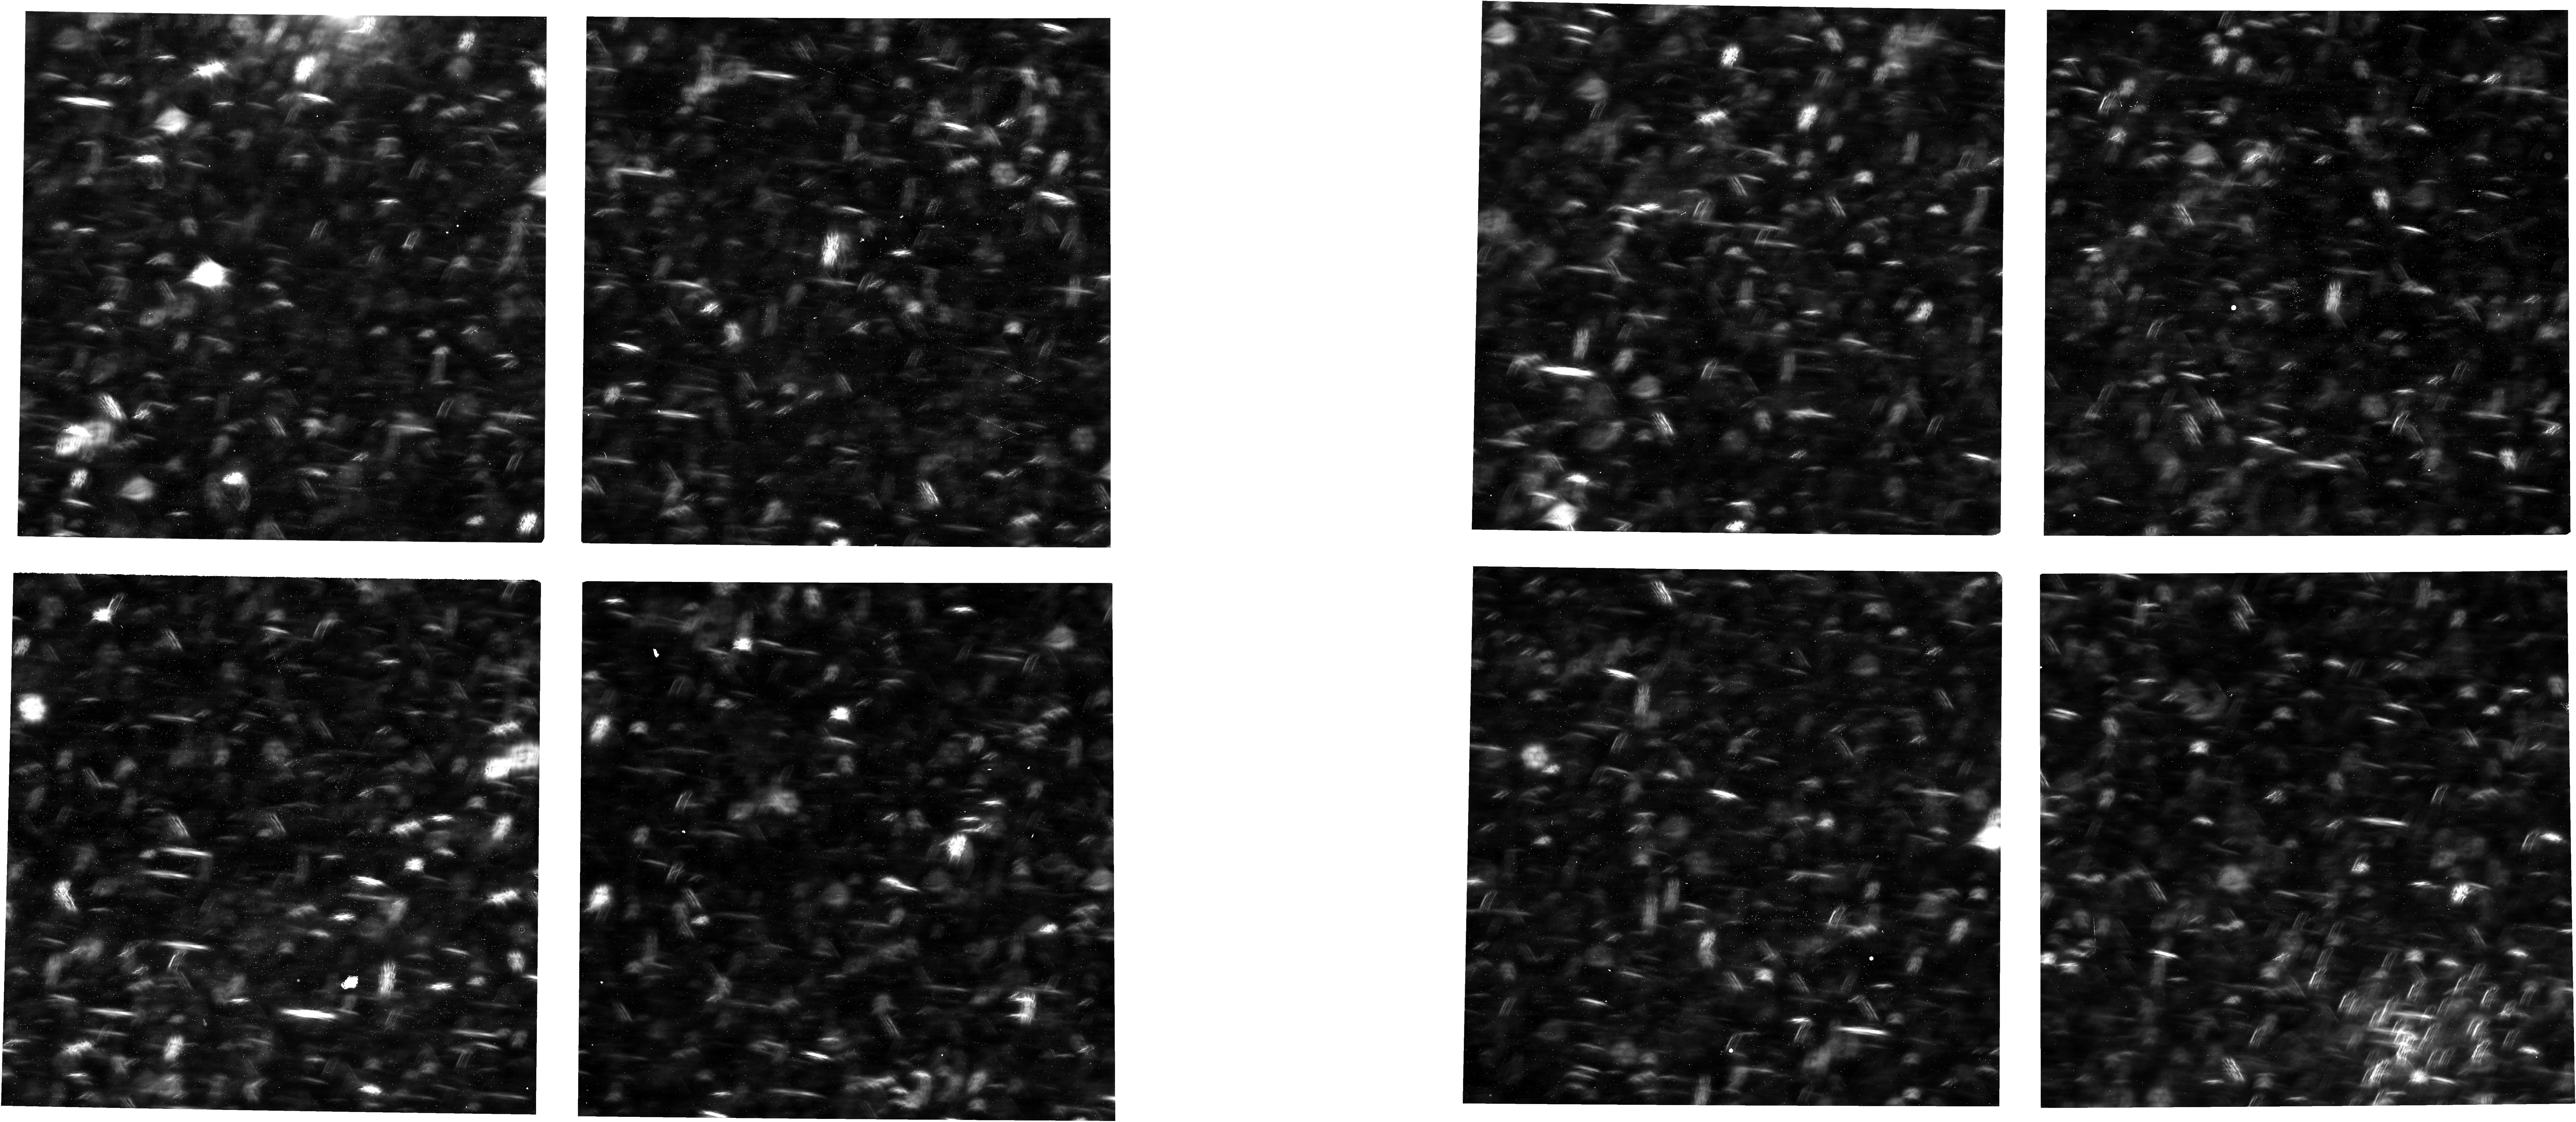
Target: LMC+ASTROMETRIC+FIELD+CLUSTER
Instrument: NIRCAM
Filter: F150W
Exposure: 6 min
Observation ID: jw01057-o004_t001_nircam_clear-f150w

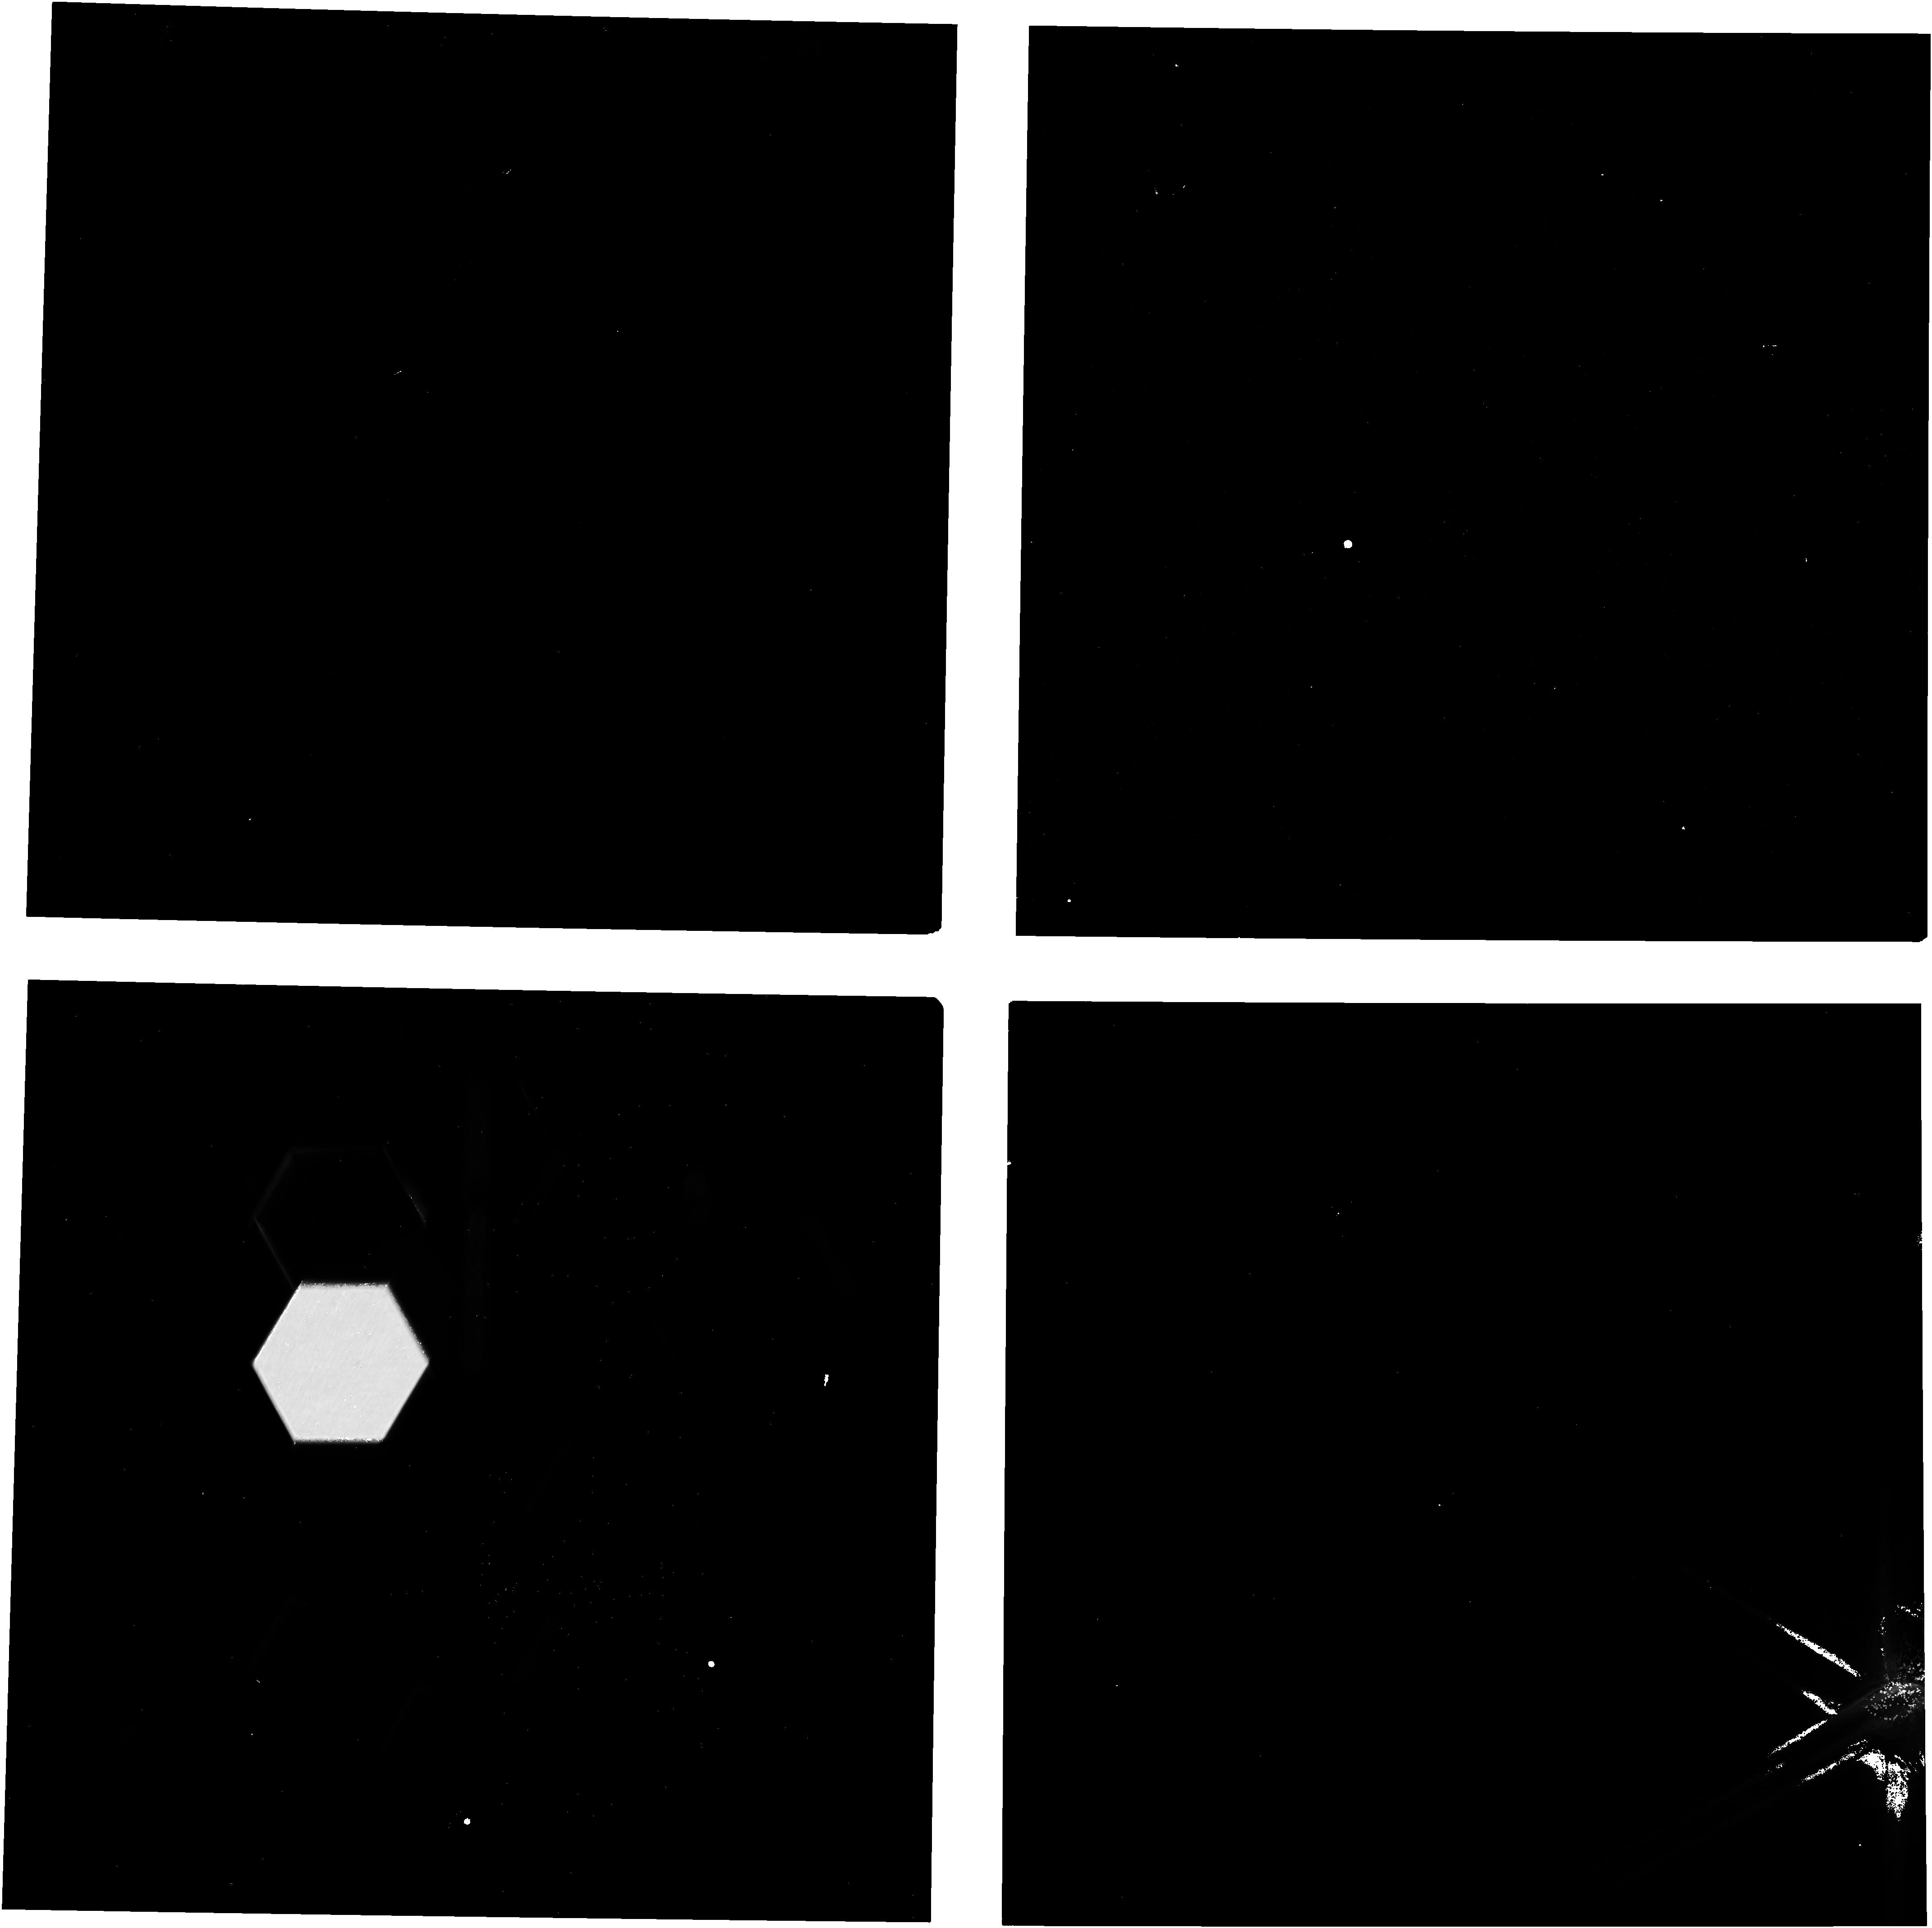
Target: HD-84406-OTE-01
Instrument: NIRCAM
Filter: F200W
Exposure: 19 min
Observation ID: jw01057-o010_t018_nircam_clear-f200w

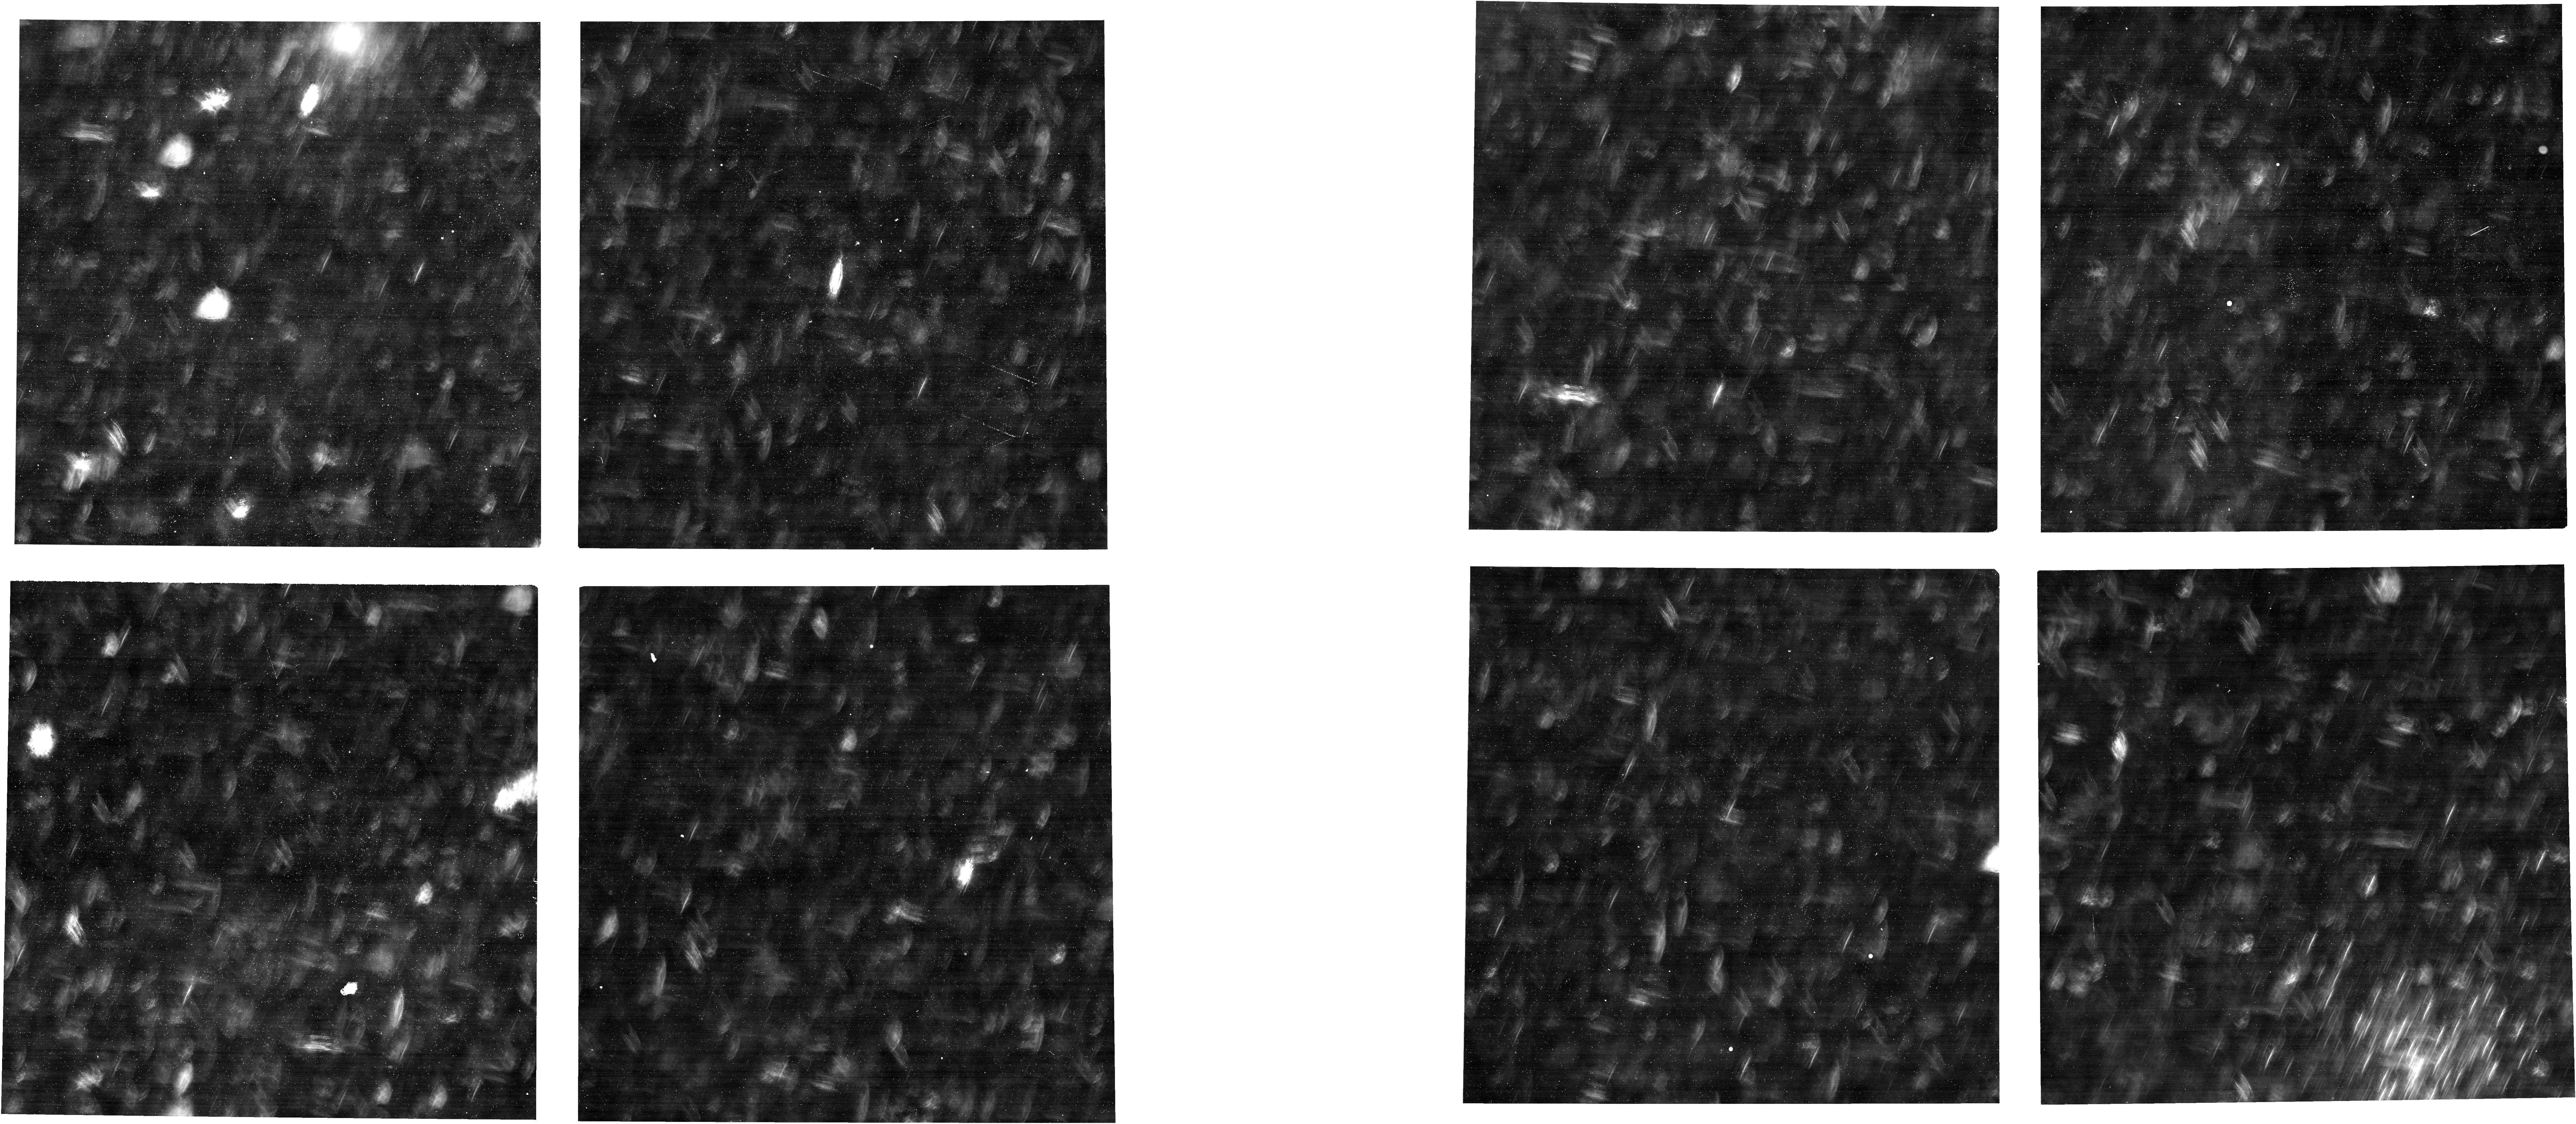
Target: LMC+ASTROMETRIC+FIELD+CLUSTER
Instrument: NIRCAM
Filter: F070W
Exposure: 6 min
Observation ID: jw01057-o004_t001_nircam_clear-f070w

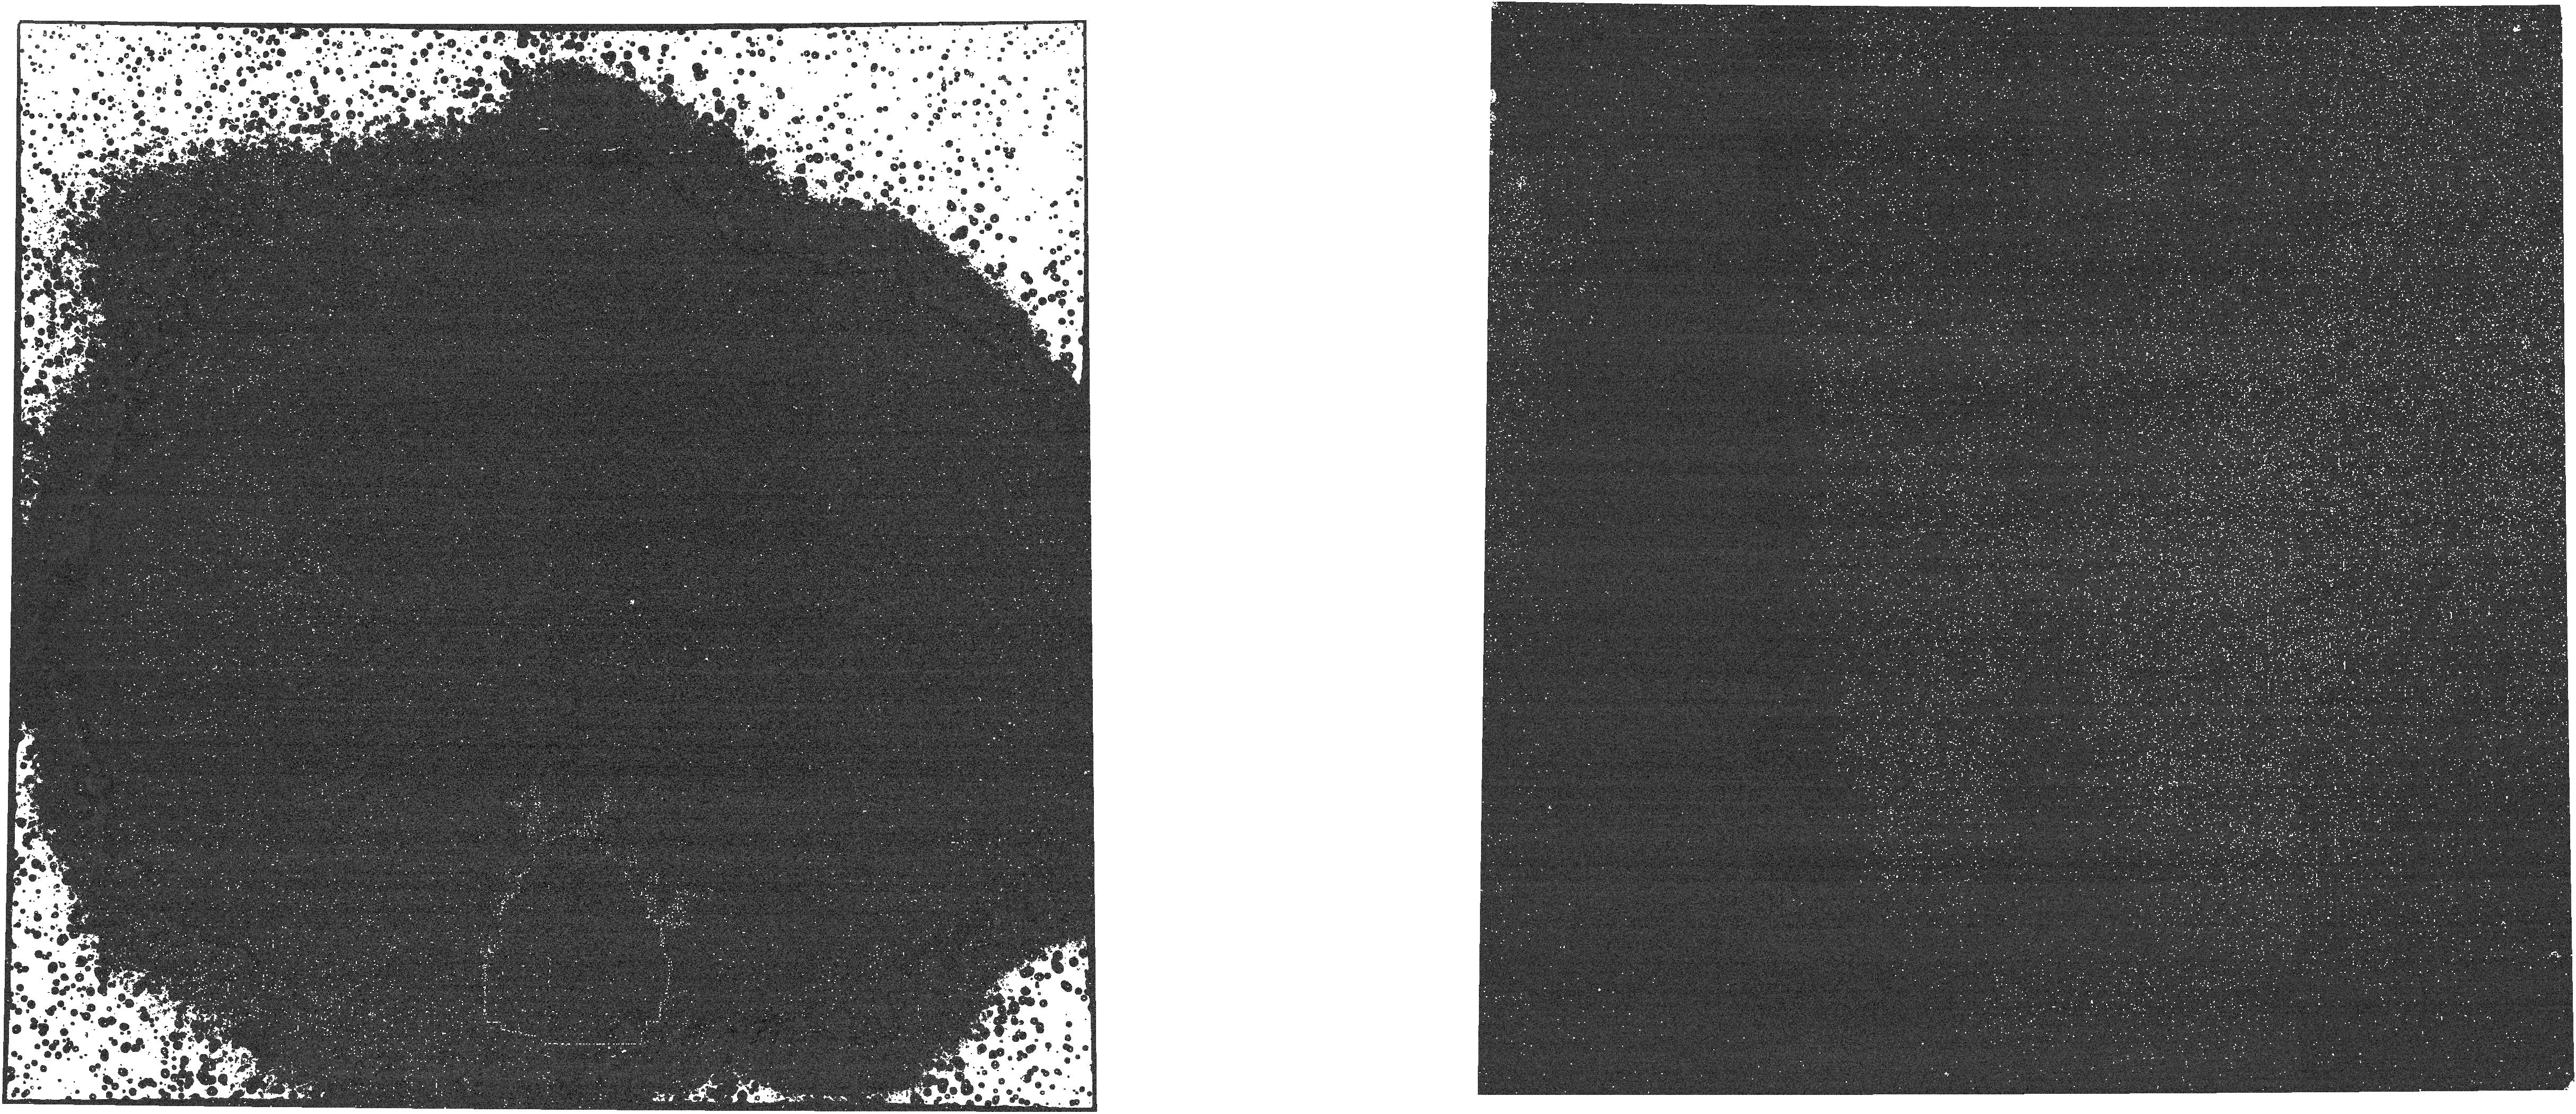
Target: LMC+ASTROMETRIC+FIELD+CLUSTER
Instrument: NIRCAM
Filter: F356W
Exposure: 6 min
Observation ID: jw01057-o004_t001_nircam_clear-f356w

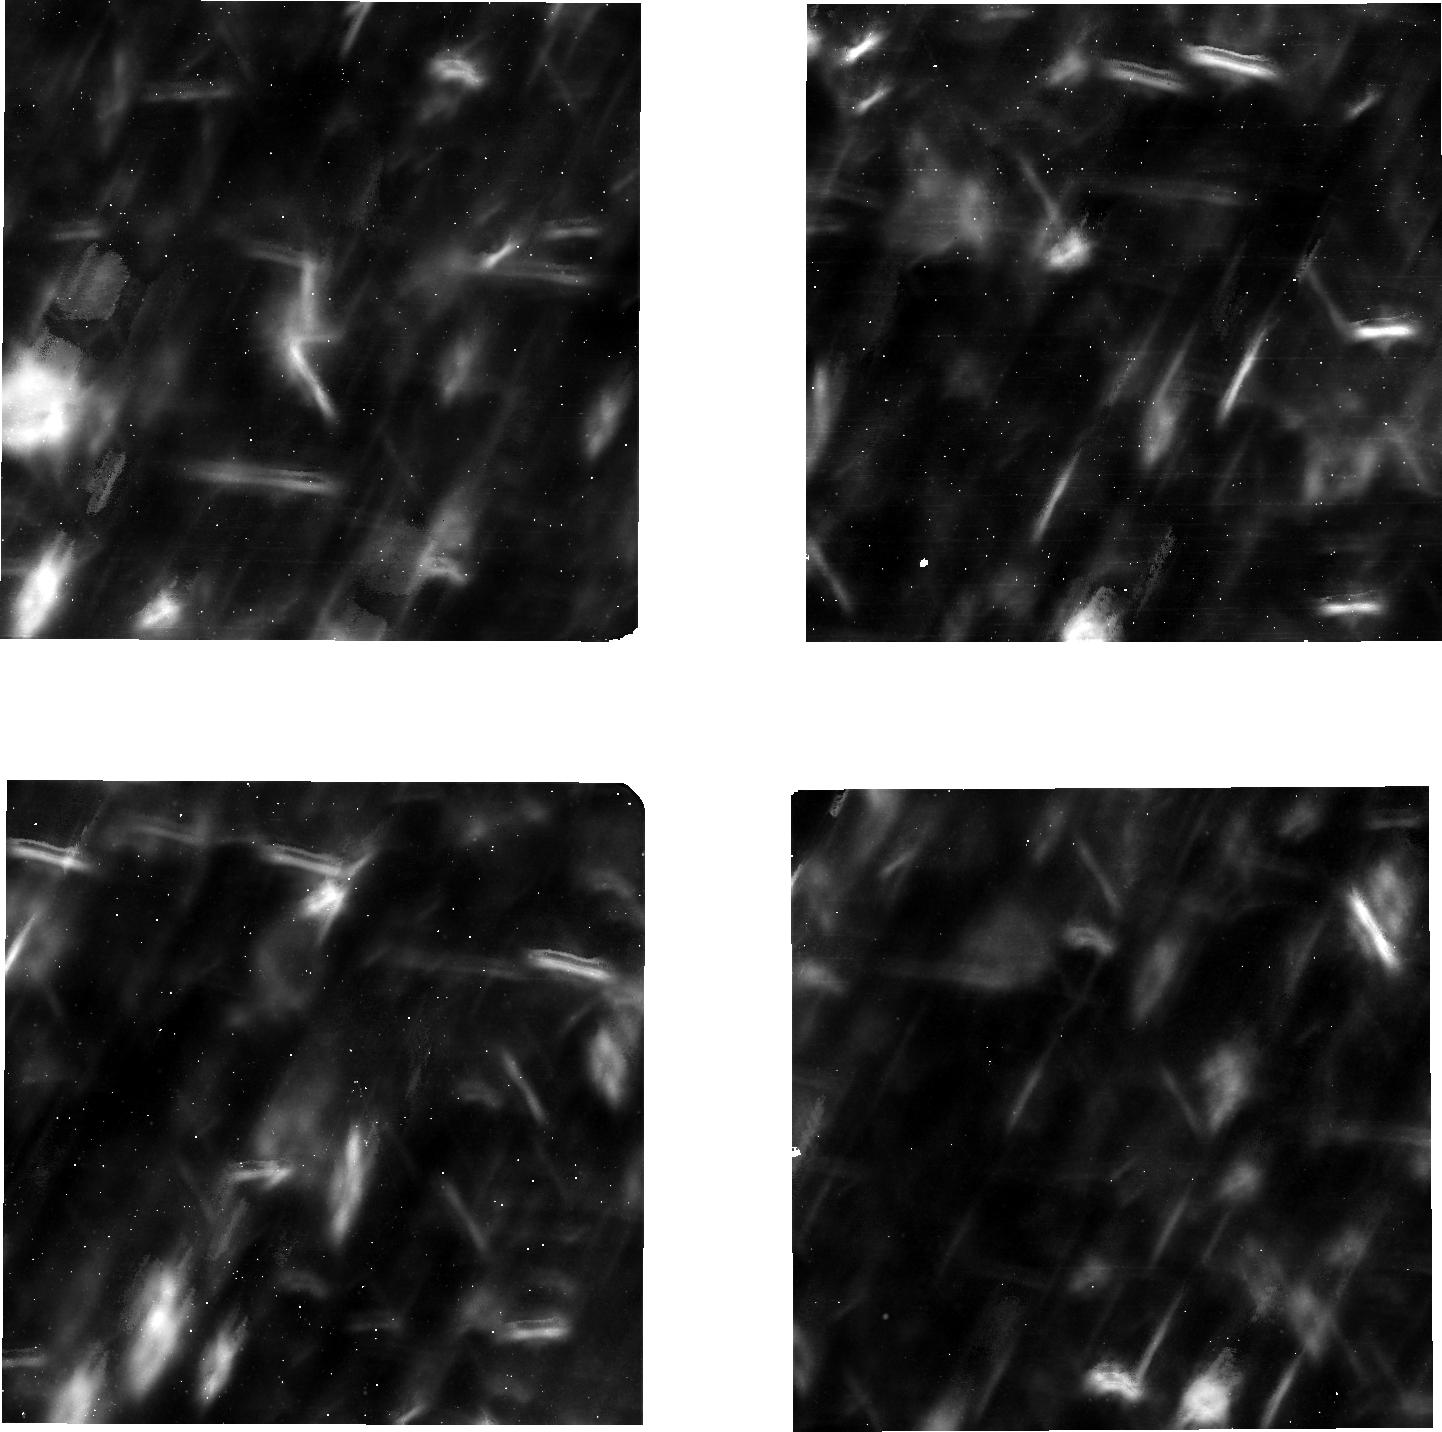
Target: LMC+ASTROMETRIC+FIELD+CLUSTER
Instrument: NIRCAM
Filter: F150W2
Exposure: 7 min
Observation ID: jw01057-o006_t001_nircam_clear-f150w2-sub640

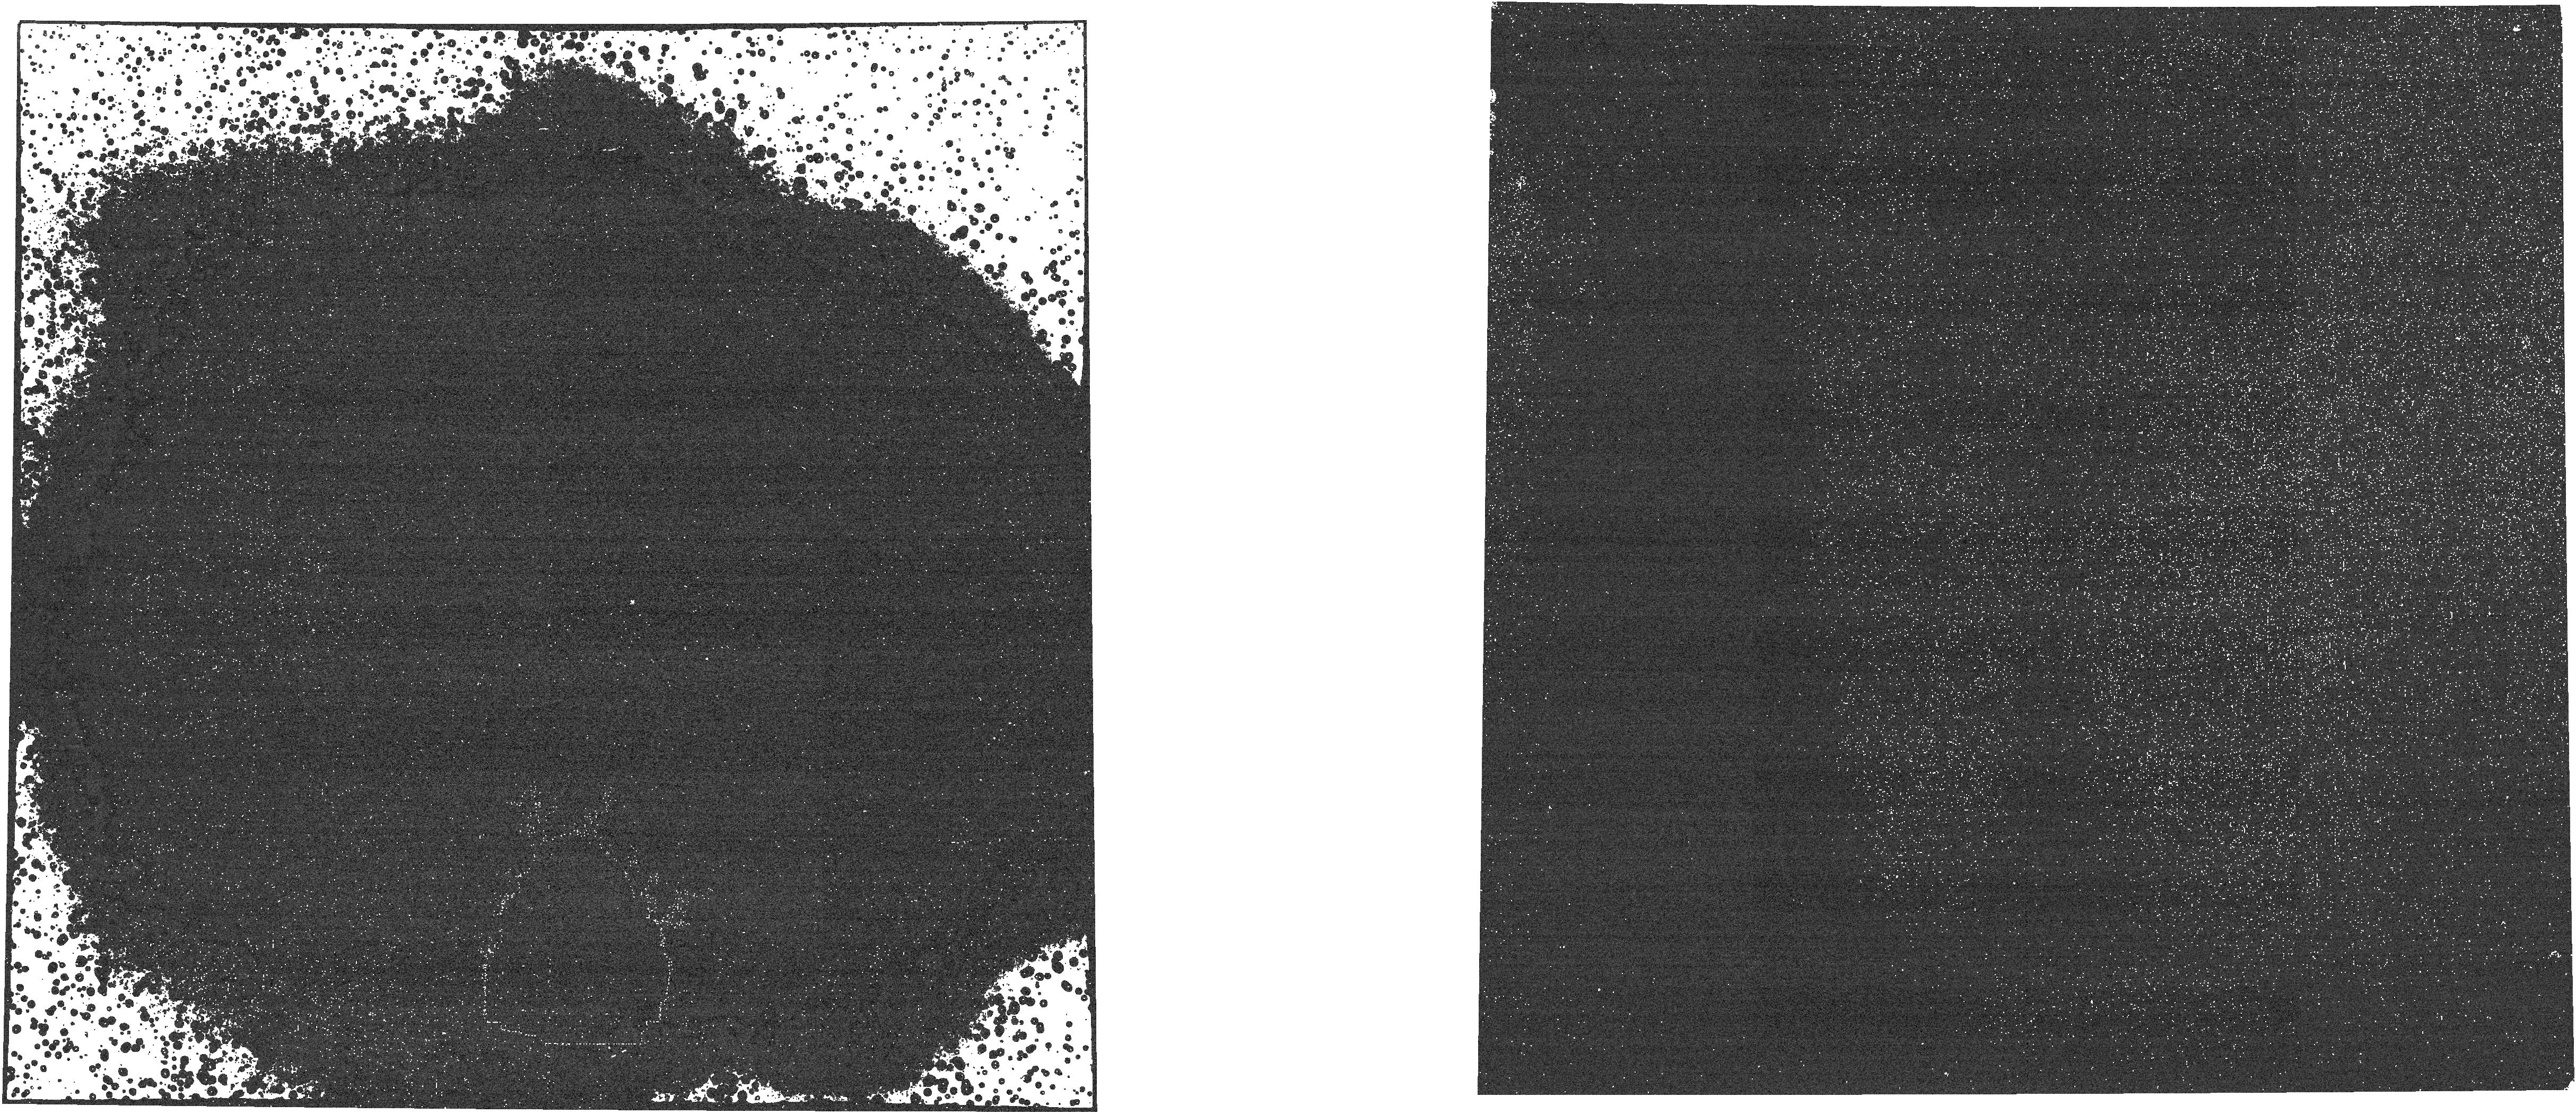
Target: LMC+ASTROMETRIC+FIELD+CLUSTER
Instrument: NIRCAM
Filter: F444W
Exposure: 6 min
Observation ID: jw01057-o004_t001_nircam_clear-f444w

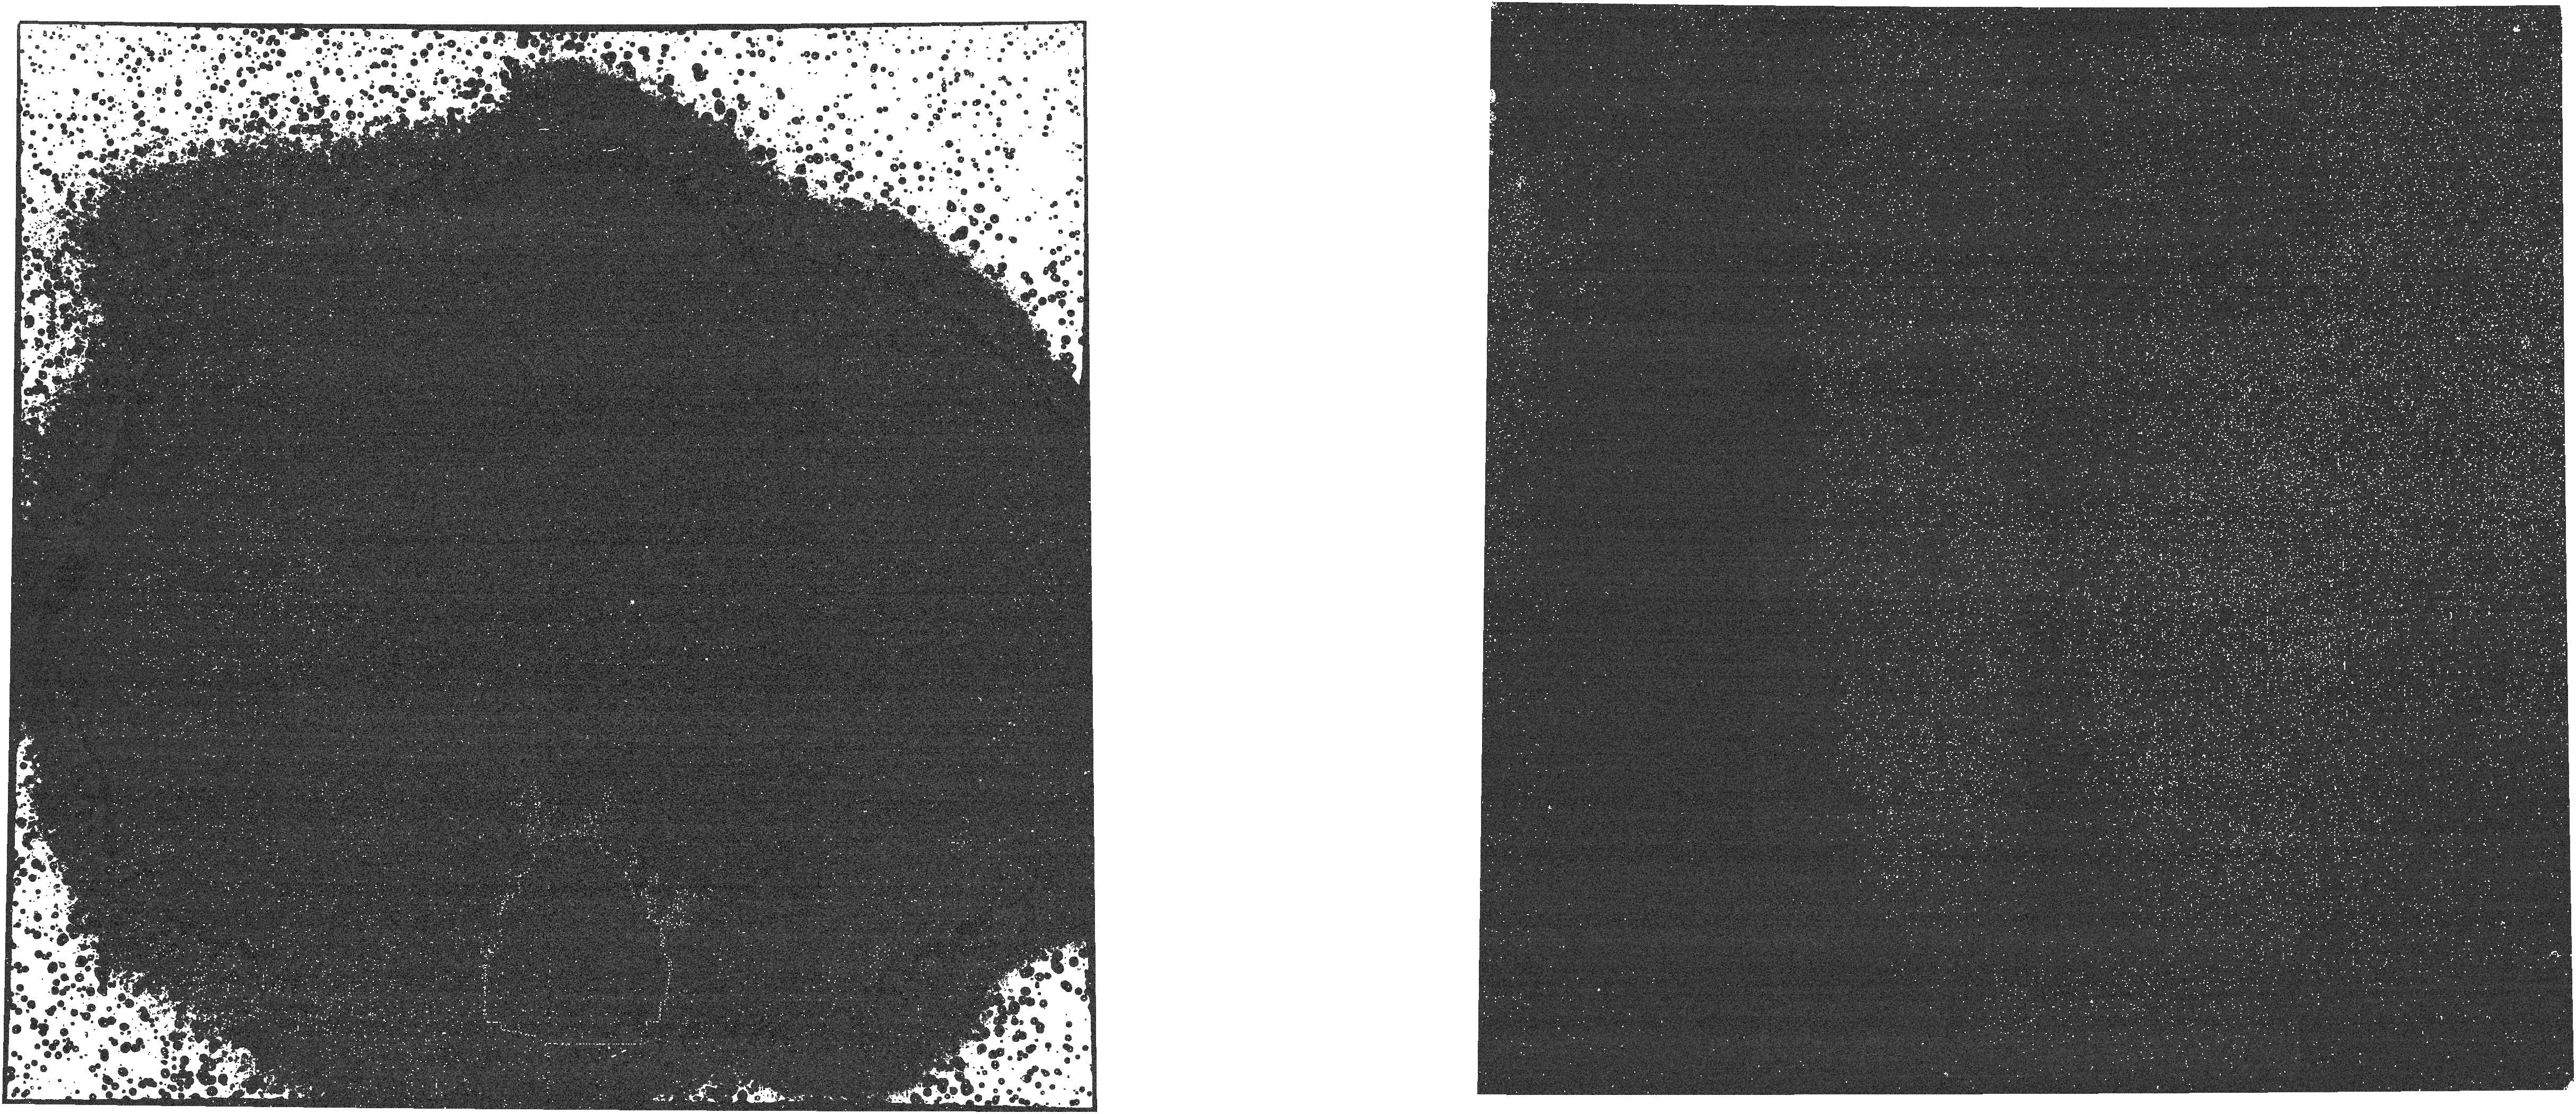
Target: LMC+ASTROMETRIC+FIELD+CLUSTER
Instrument: NIRCAM
Filter: F277W
Exposure: 6 min
Observation ID: jw01057-o004_t001_nircam_clear-f277w

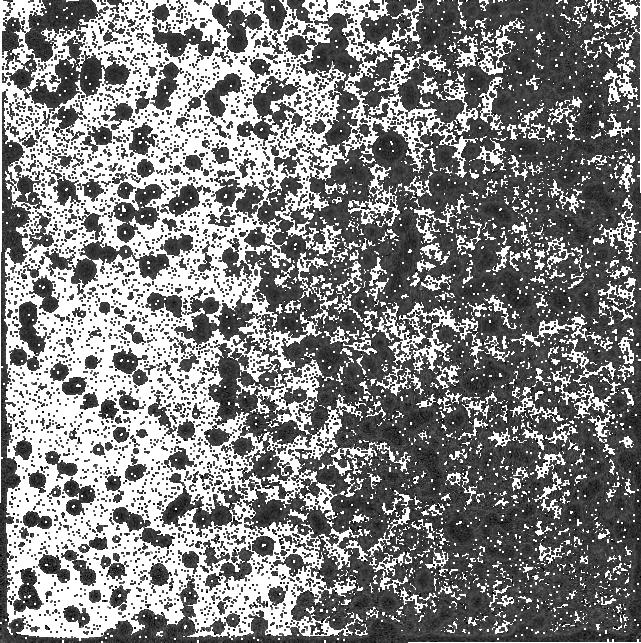
Target: LMC+ASTROMETRIC+FIELD+CLUSTER
Instrument: NIRCAM
Filter: F322W2
Exposure: 7 min
Observation ID: jw01057-o006_t001_nircam_clear-f322w2-sub640

NIRCam Initial Functional Check (CAR NIRCam-003) (PI: Stansberry, John A.)

Instrument functions not verified in CAR-002 are checked, as is the flow of science imaging data to the ground. Images of the sky collected here are intended to demonstrate in a gross sense that light is being transmitted through the OTE+NIRCam system. The fact that the OTE is in its deployment state (i.e. unphased, to say the least) is OK and expected. Specifically, we take the following data sets. Step 1 Observations Folder (execute any time after OBA temperature is < 130K): --------------------------------------------------------------- 1) Darks on each module in sequence. RAPID mode, NGROUPS=20, NINTS=2. These data provide a basic verification of detector aliveness and performance. 2) Images of the LED point sources co-mounted at the NIRCam coronagraph. These data provide a check on the NIRCam optical train, and on LED aliveness. 3) Full-frame Images of the sky through 3 SW+LW filter pairs to check that no gross obstructions or mis-alignments exist within NIRCam or with the NIRCam to OTE alignment. 4) Subarray images verify that subarray data collection and downlink work, and use different filters than in step 3). 4a) Module-A uses the SUBGRISM256 subarrays via the Engineering Imaging template, testing a stripe-mode subarrays. 4b) Module-B uses the SUB640 subarrays (covering the centers of the SW and LW focal planes) via the Imaging template, testing normal window-mode subarrays. Step 2 Observations Folder (execute any time after OBA temperature is < 100K): --------------------------------------------------------------- NOTE that the nominal NFSW PIL_CAL_TBL assumes the PIL will be operated at temperatures < 100K. To operate at higher temperatures a different version of that table would need to be loaded, and then the nominal version re-established once the PIL temp is < 100K. 5) Images through the PILs verify that the PILs are operating nominally and transmit light.